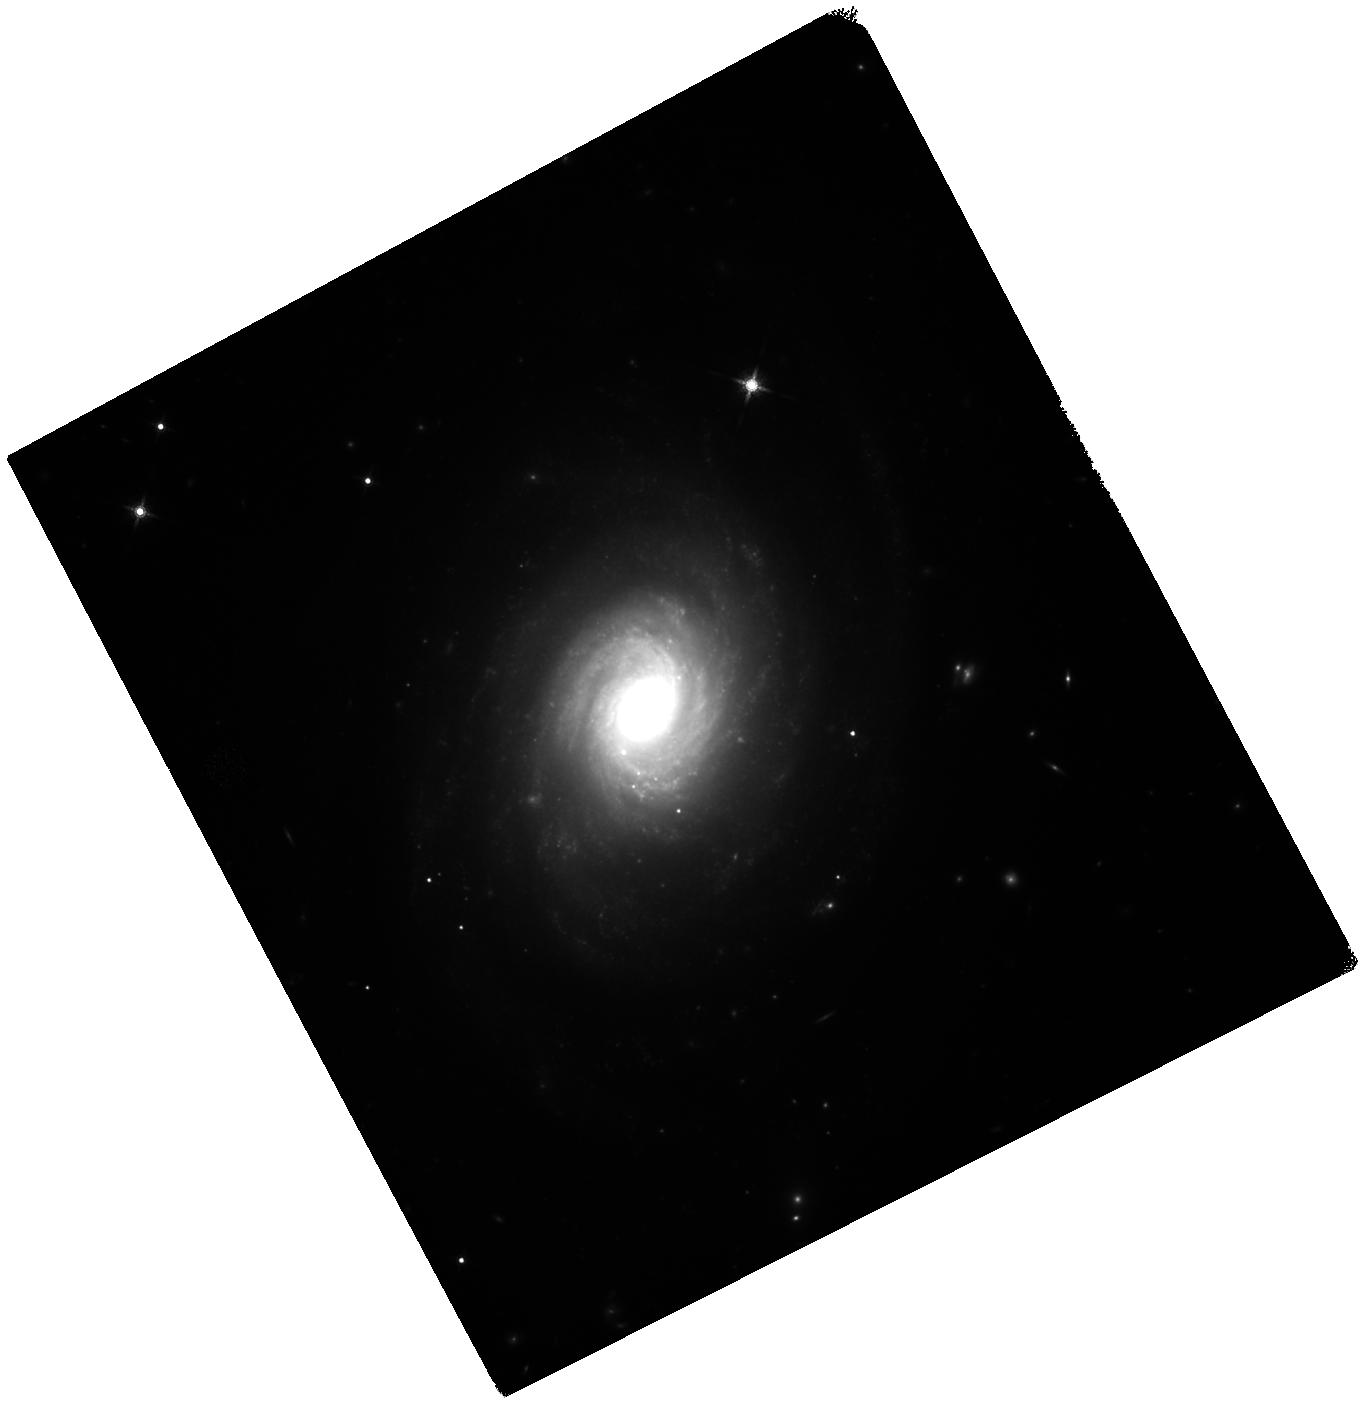
Target: NGC-976
Instrument: WFC3/IR
Filter: F160W
Exposure: 37 min
Observation ID: hst_16269_53_wfc3_ir_f160w_iedh53

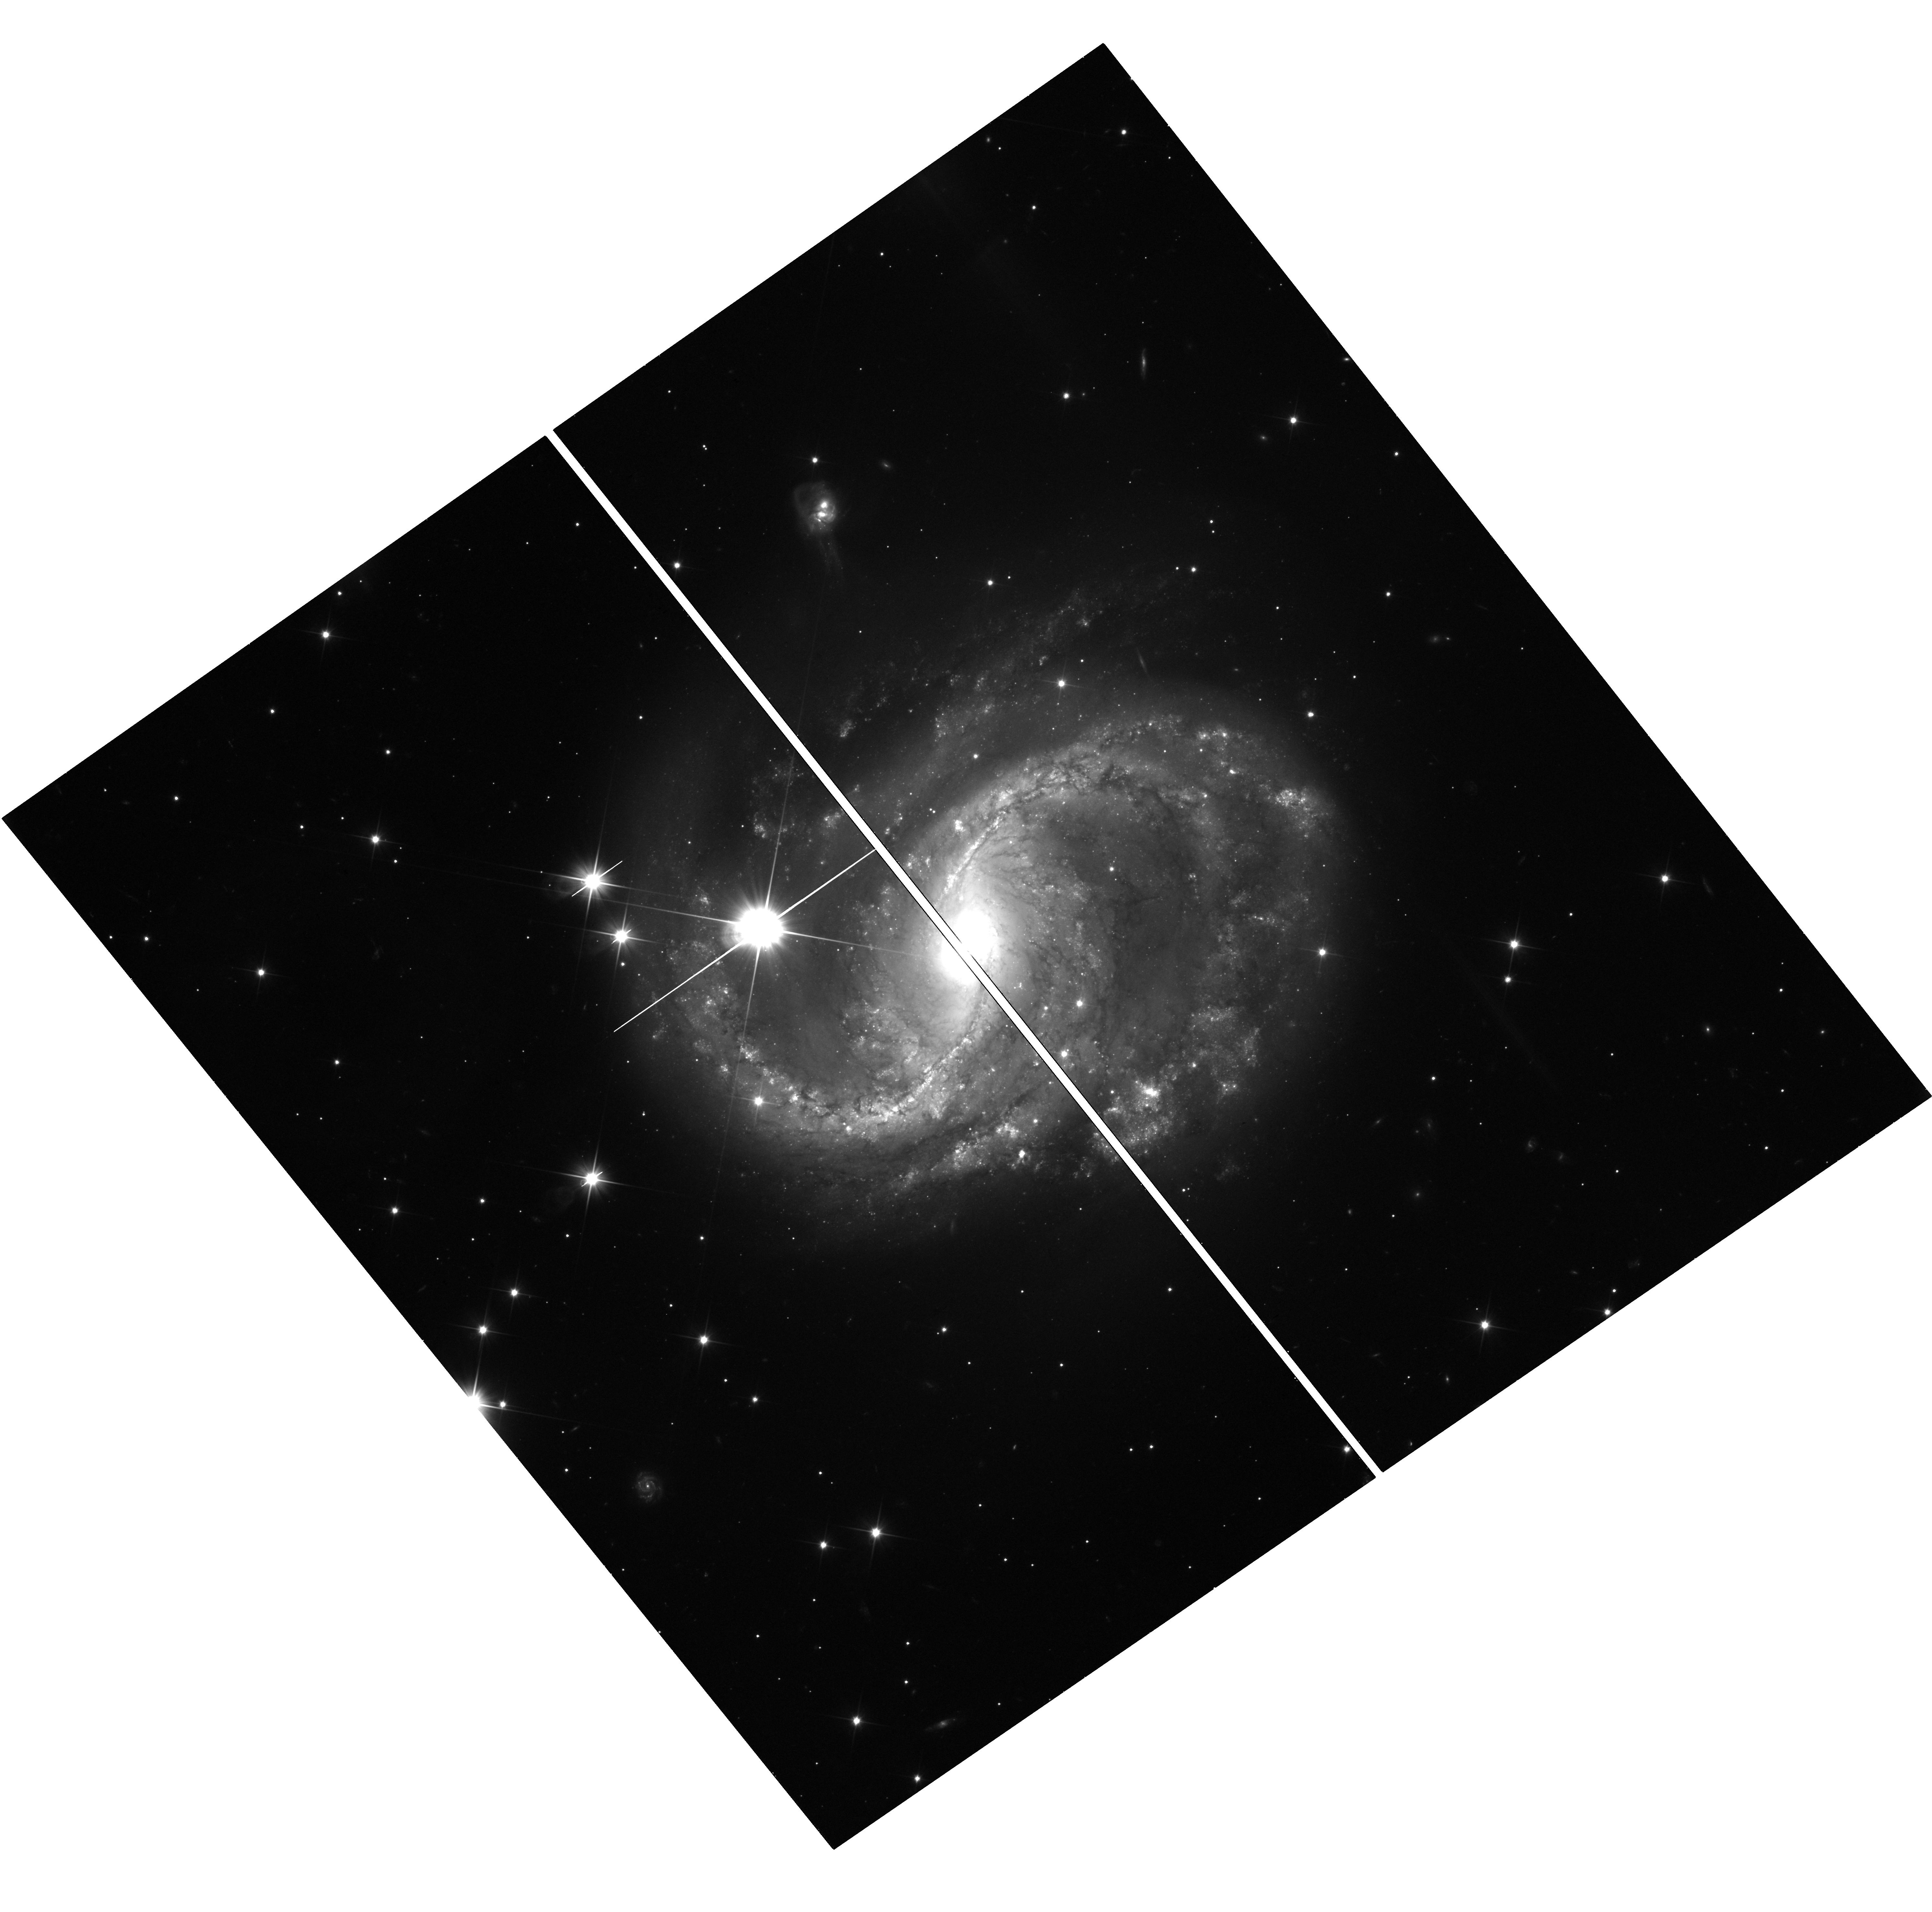
Target: NGC-6956-UVIS
Instrument: WFC3/UVIS
Filter: F350LP
Exposure: 36 min
Observation ID: hst_16269_34_wfc3_uvis_f350lp_iedh34

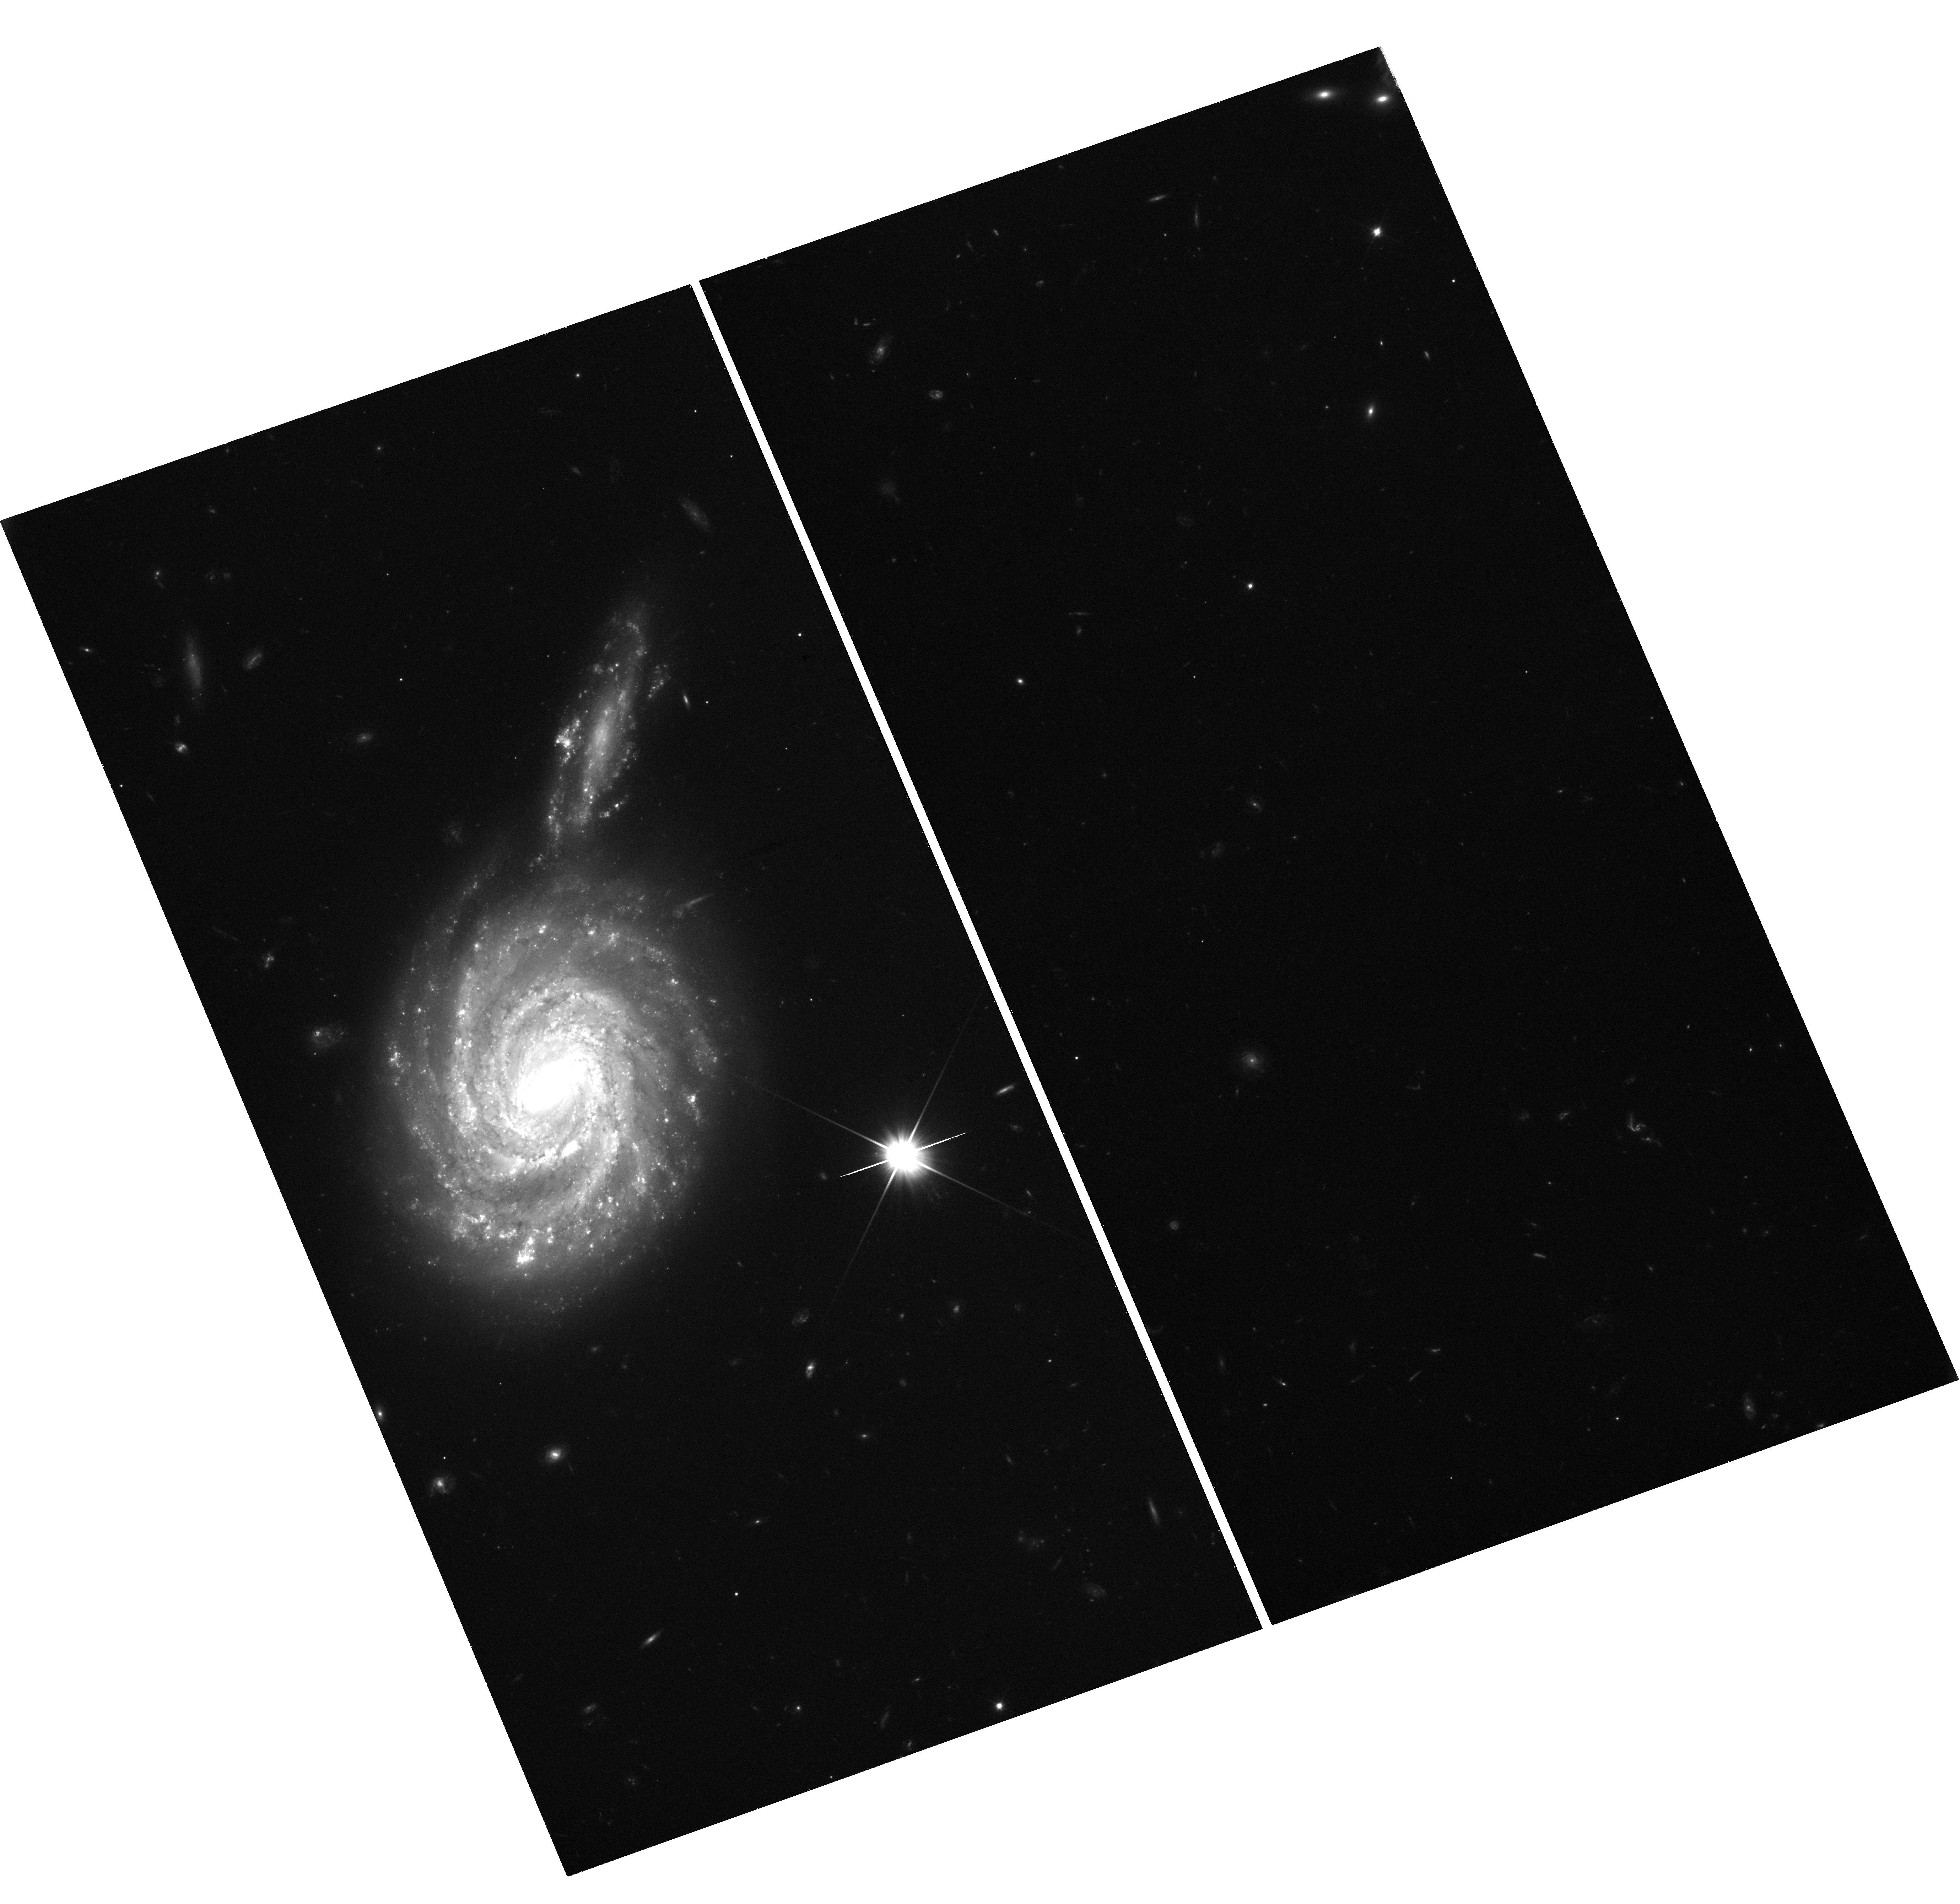
Target: NGC-105-UVIS
Instrument: WFC3/UVIS
Filter: F350LP
Exposure: 36 min
Observation ID: hst_16269_19_wfc3_uvis_f350lp_iedh19

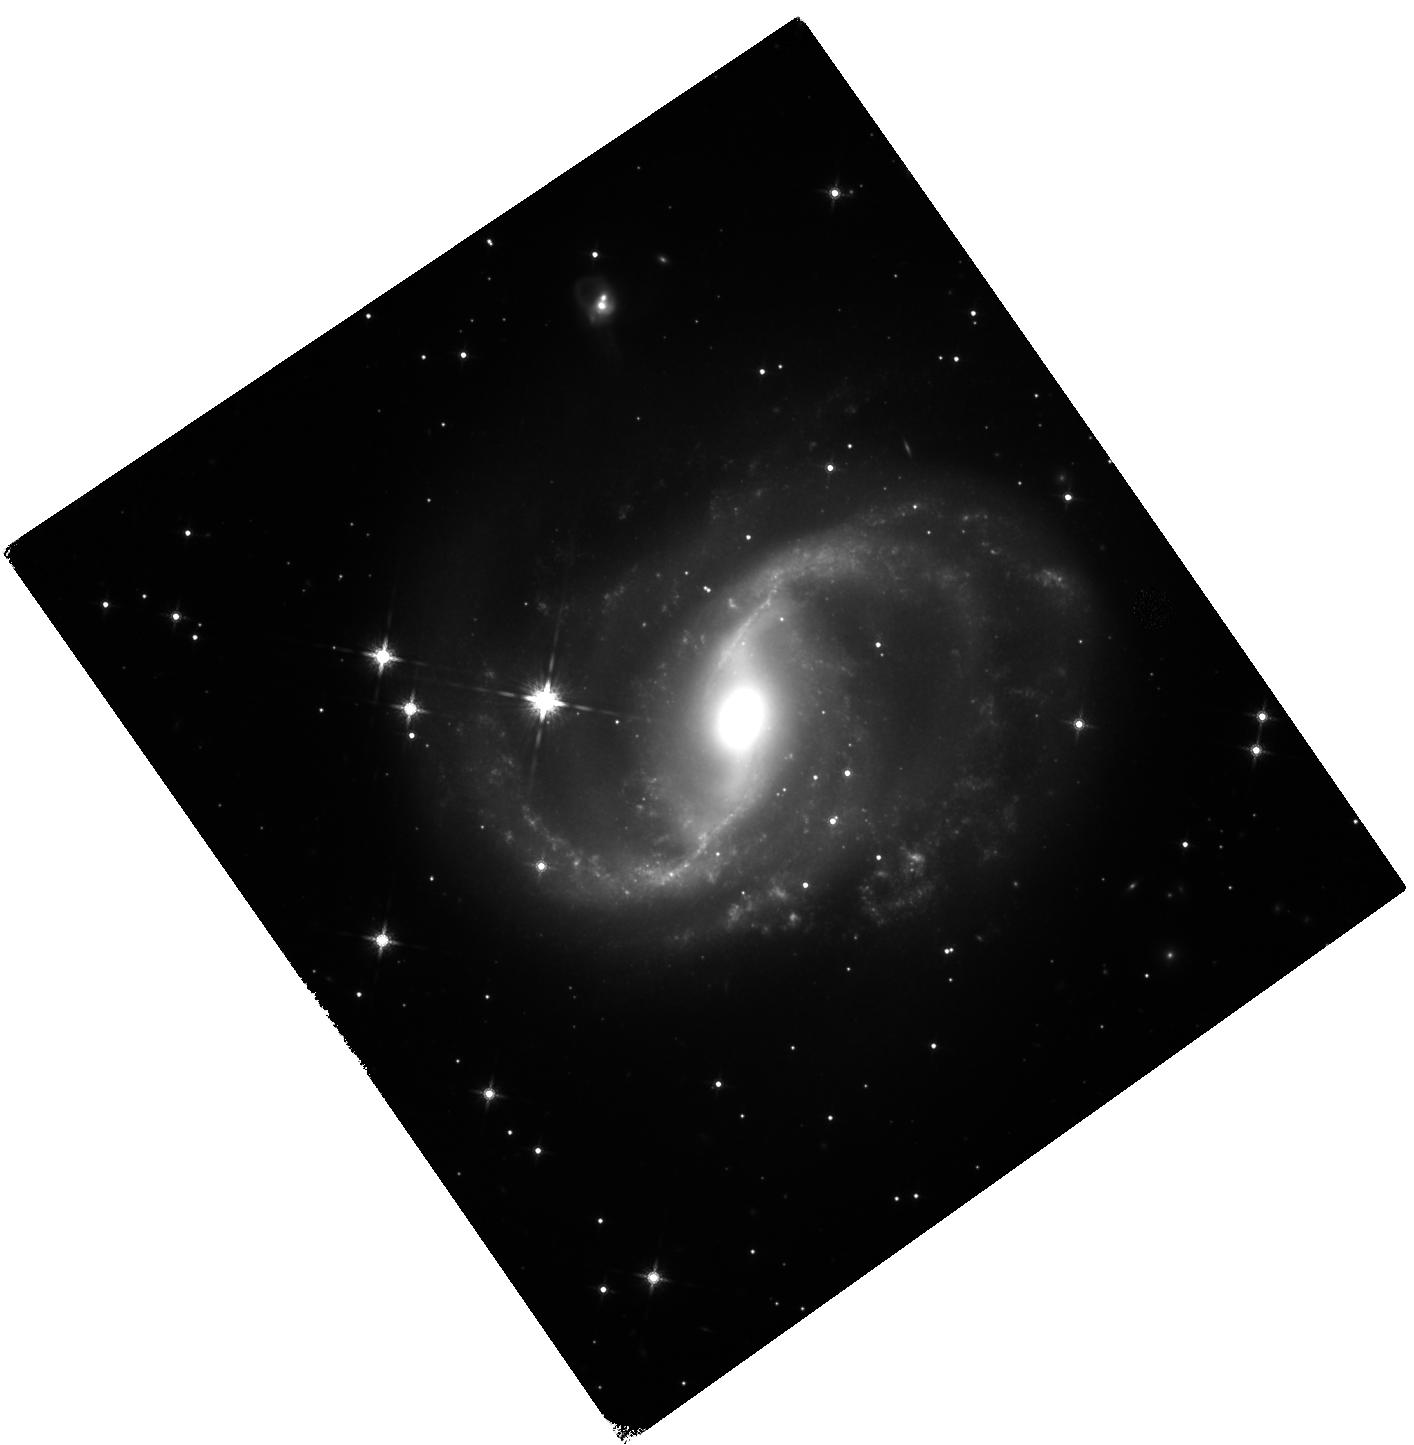
Target: NGC-6956
Instrument: WFC3/IR
Filter: F160W
Exposure: 37 min
Observation ID: hst_16269_34_wfc3_ir_f160w_iedh34

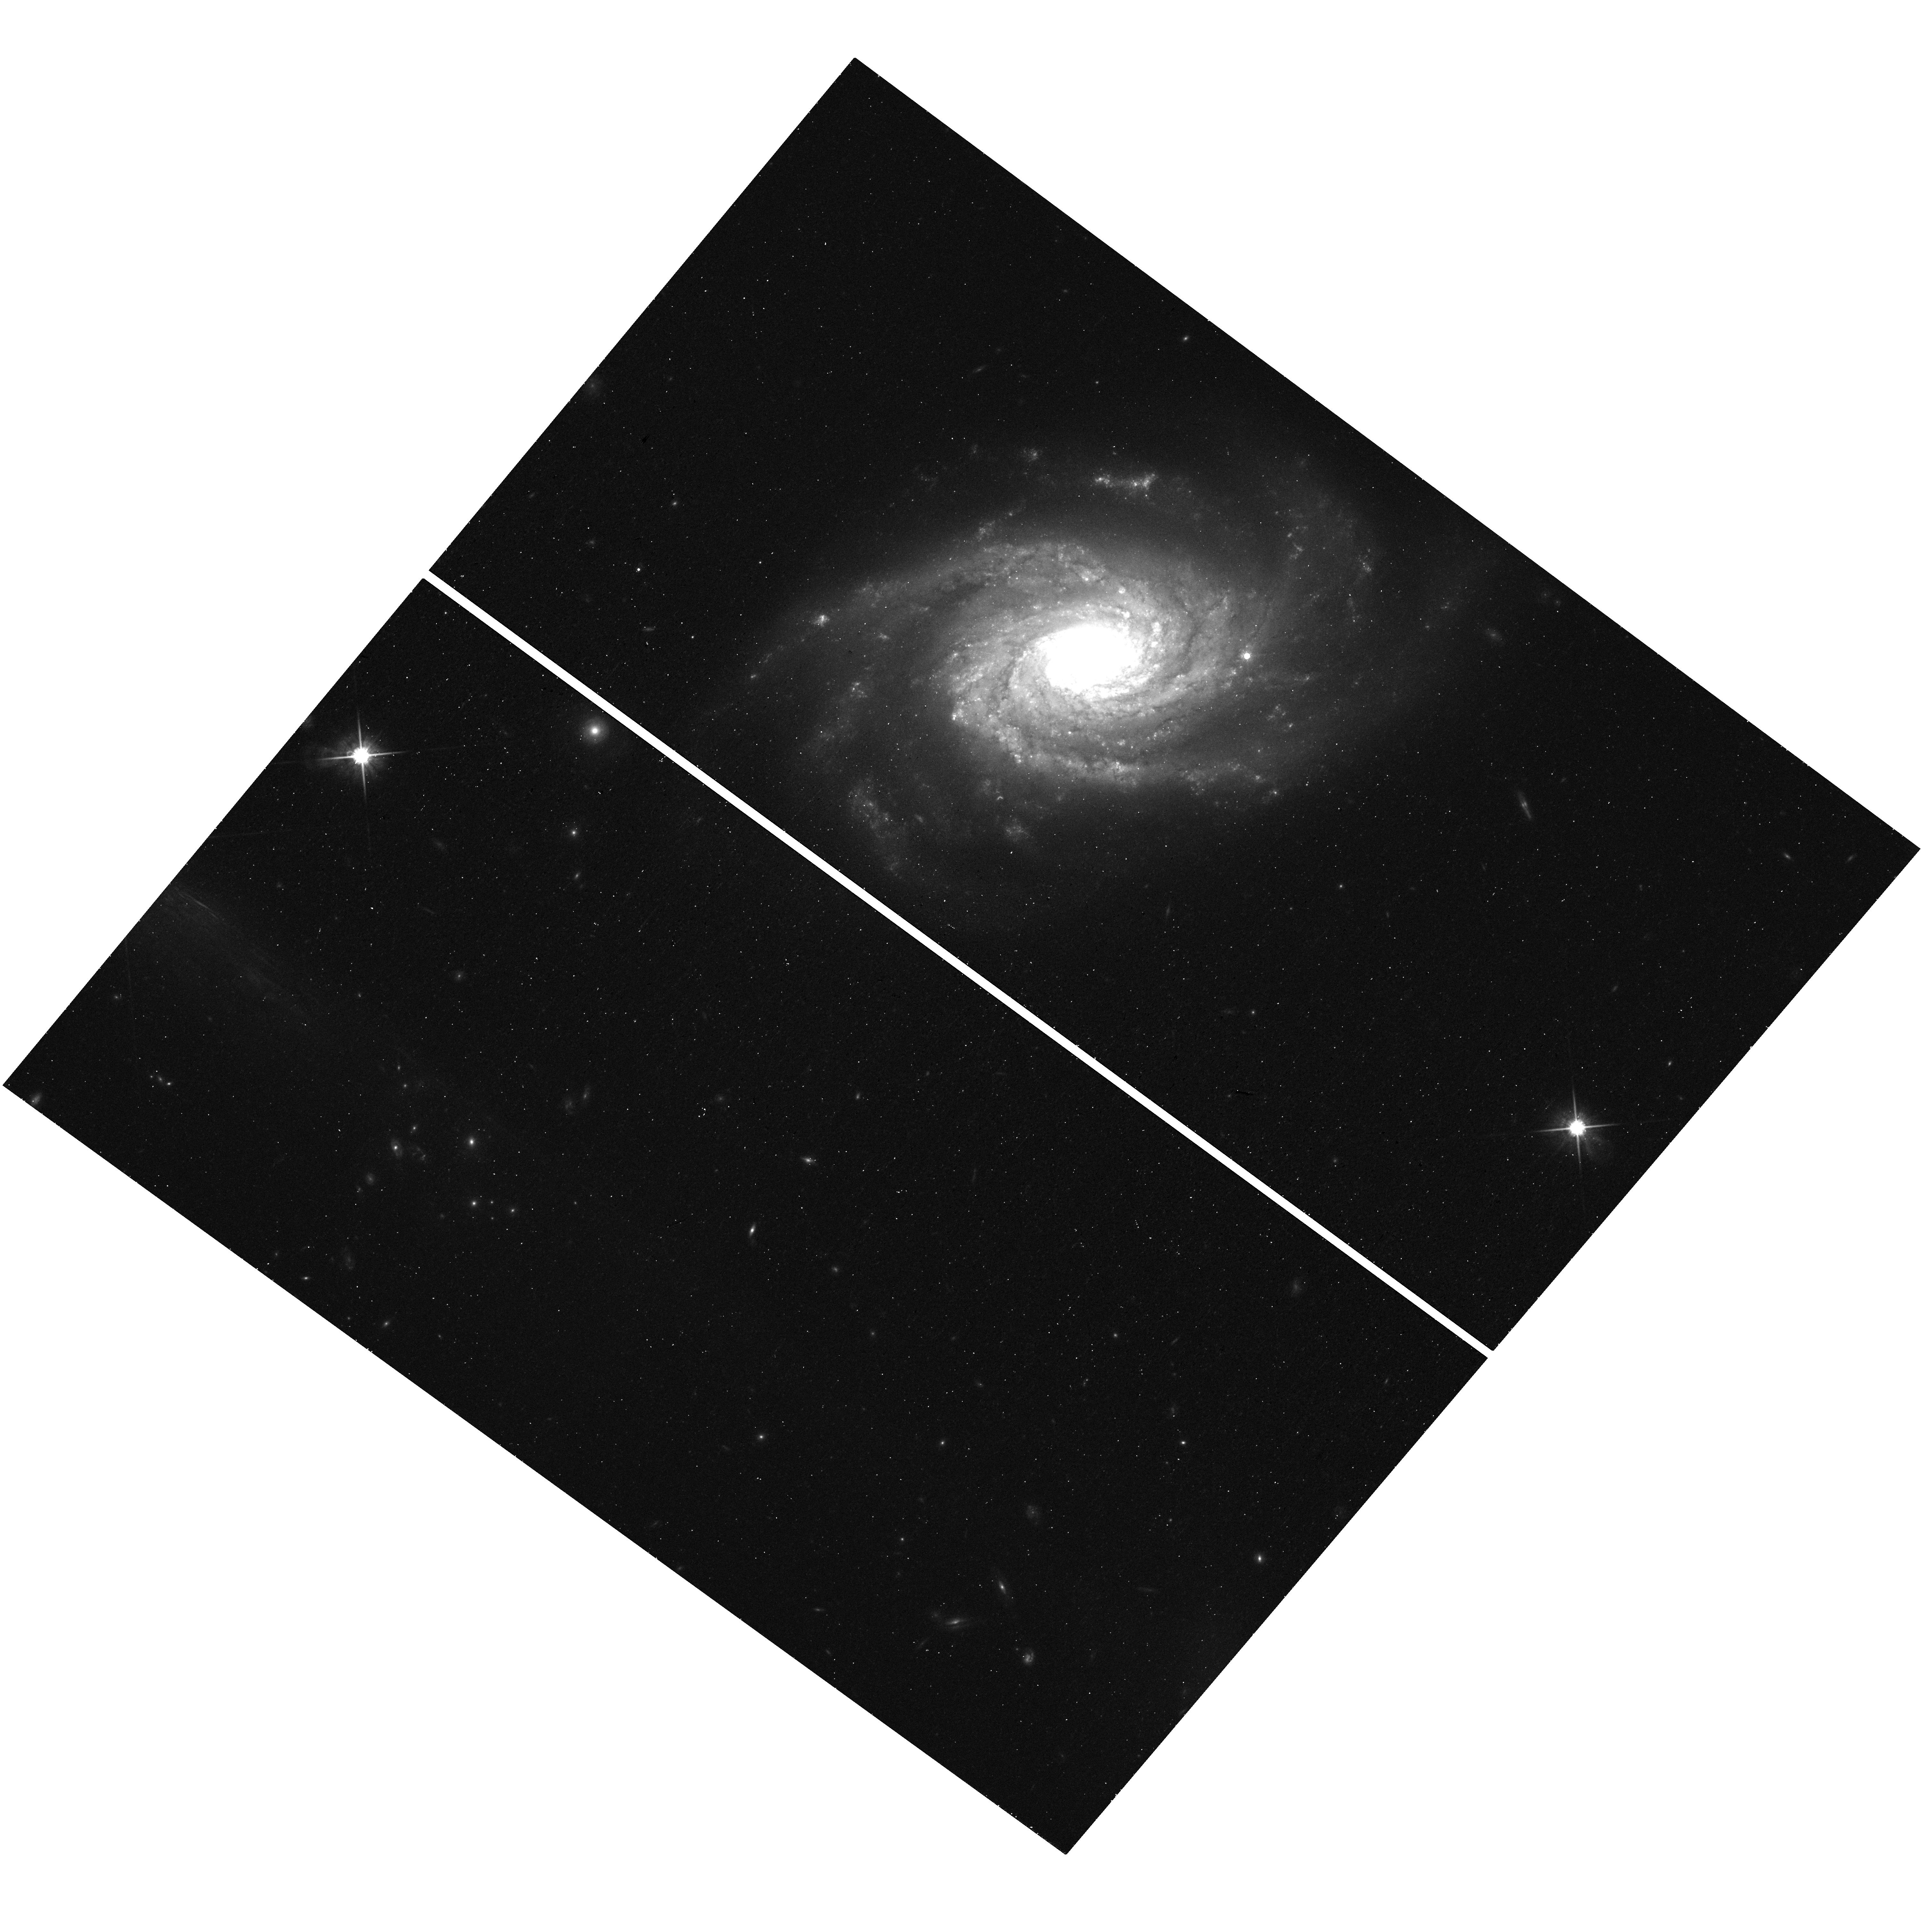
Target: ESO-478-6-UVIS
Instrument: WFC3/UVIS
Filter: F814W
Exposure: 18 min
Observation ID: hst_16269_30_wfc3_uvis_f814w_iedh30

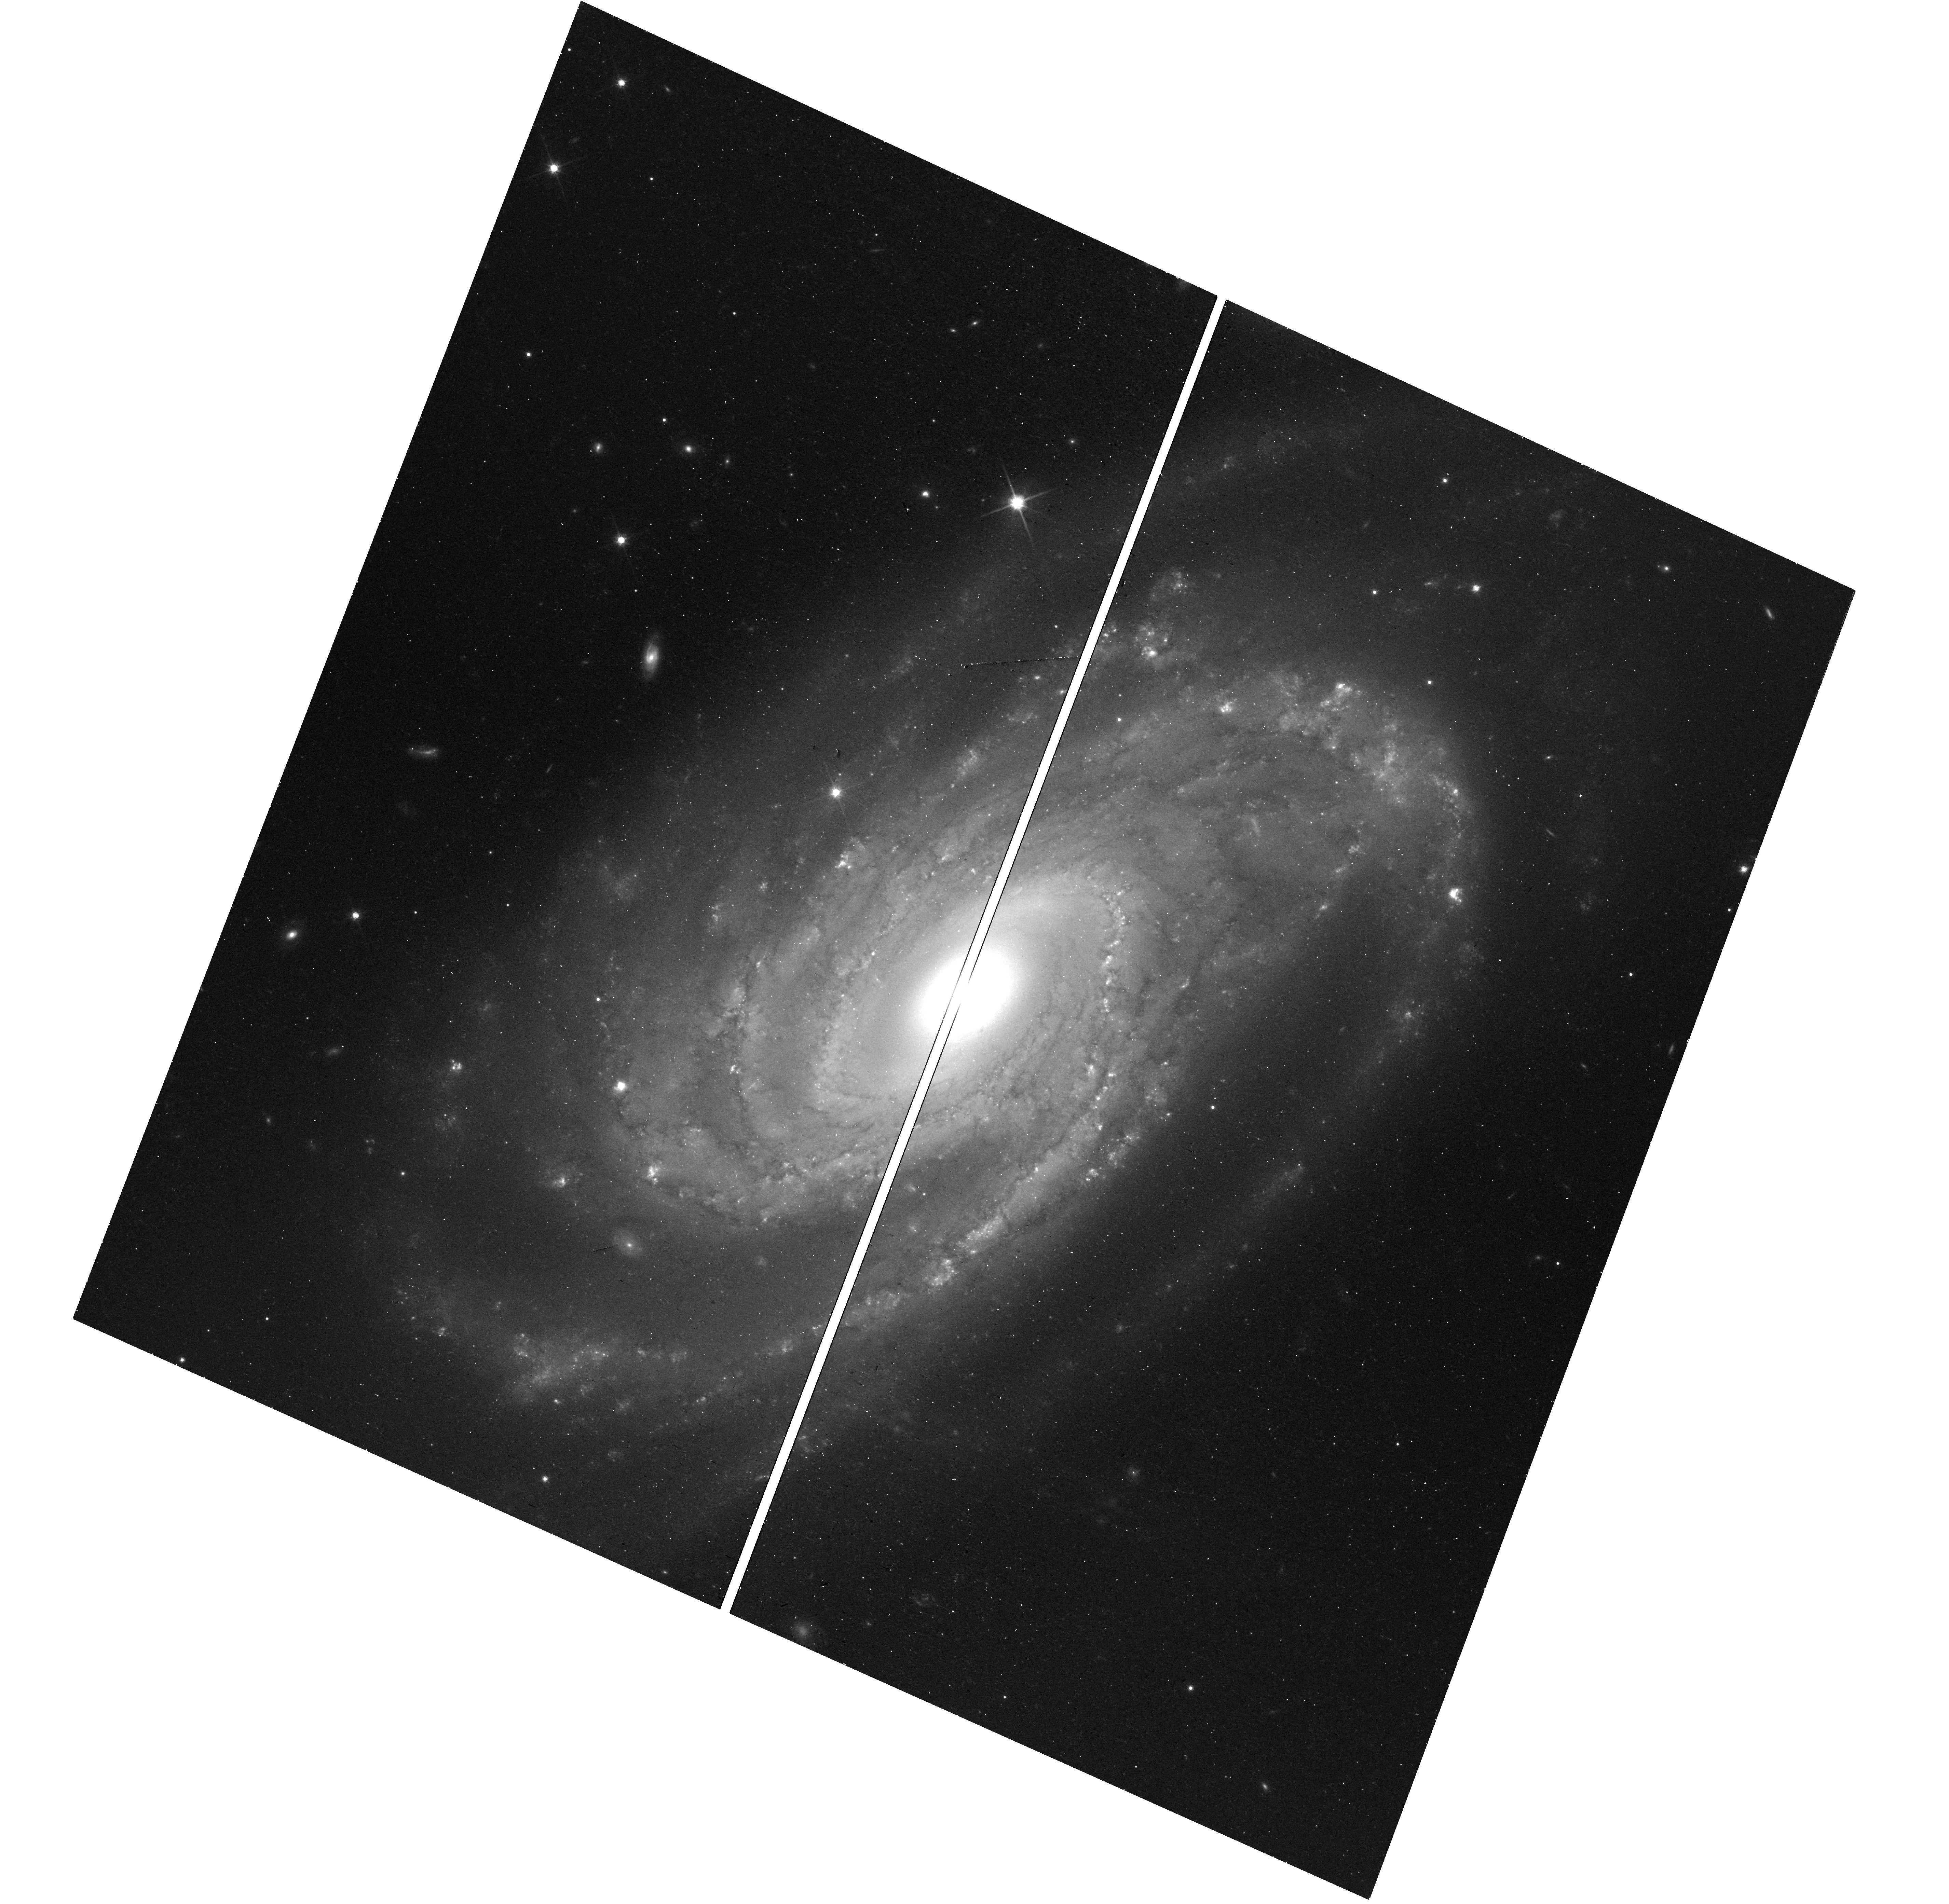
Target: NGC-7038
Instrument: WFC3/UVIS
Filter: F814W
Exposure: 18 min
Observation ID: hst_16269_06_wfc3_uvis_f814w_iedh06

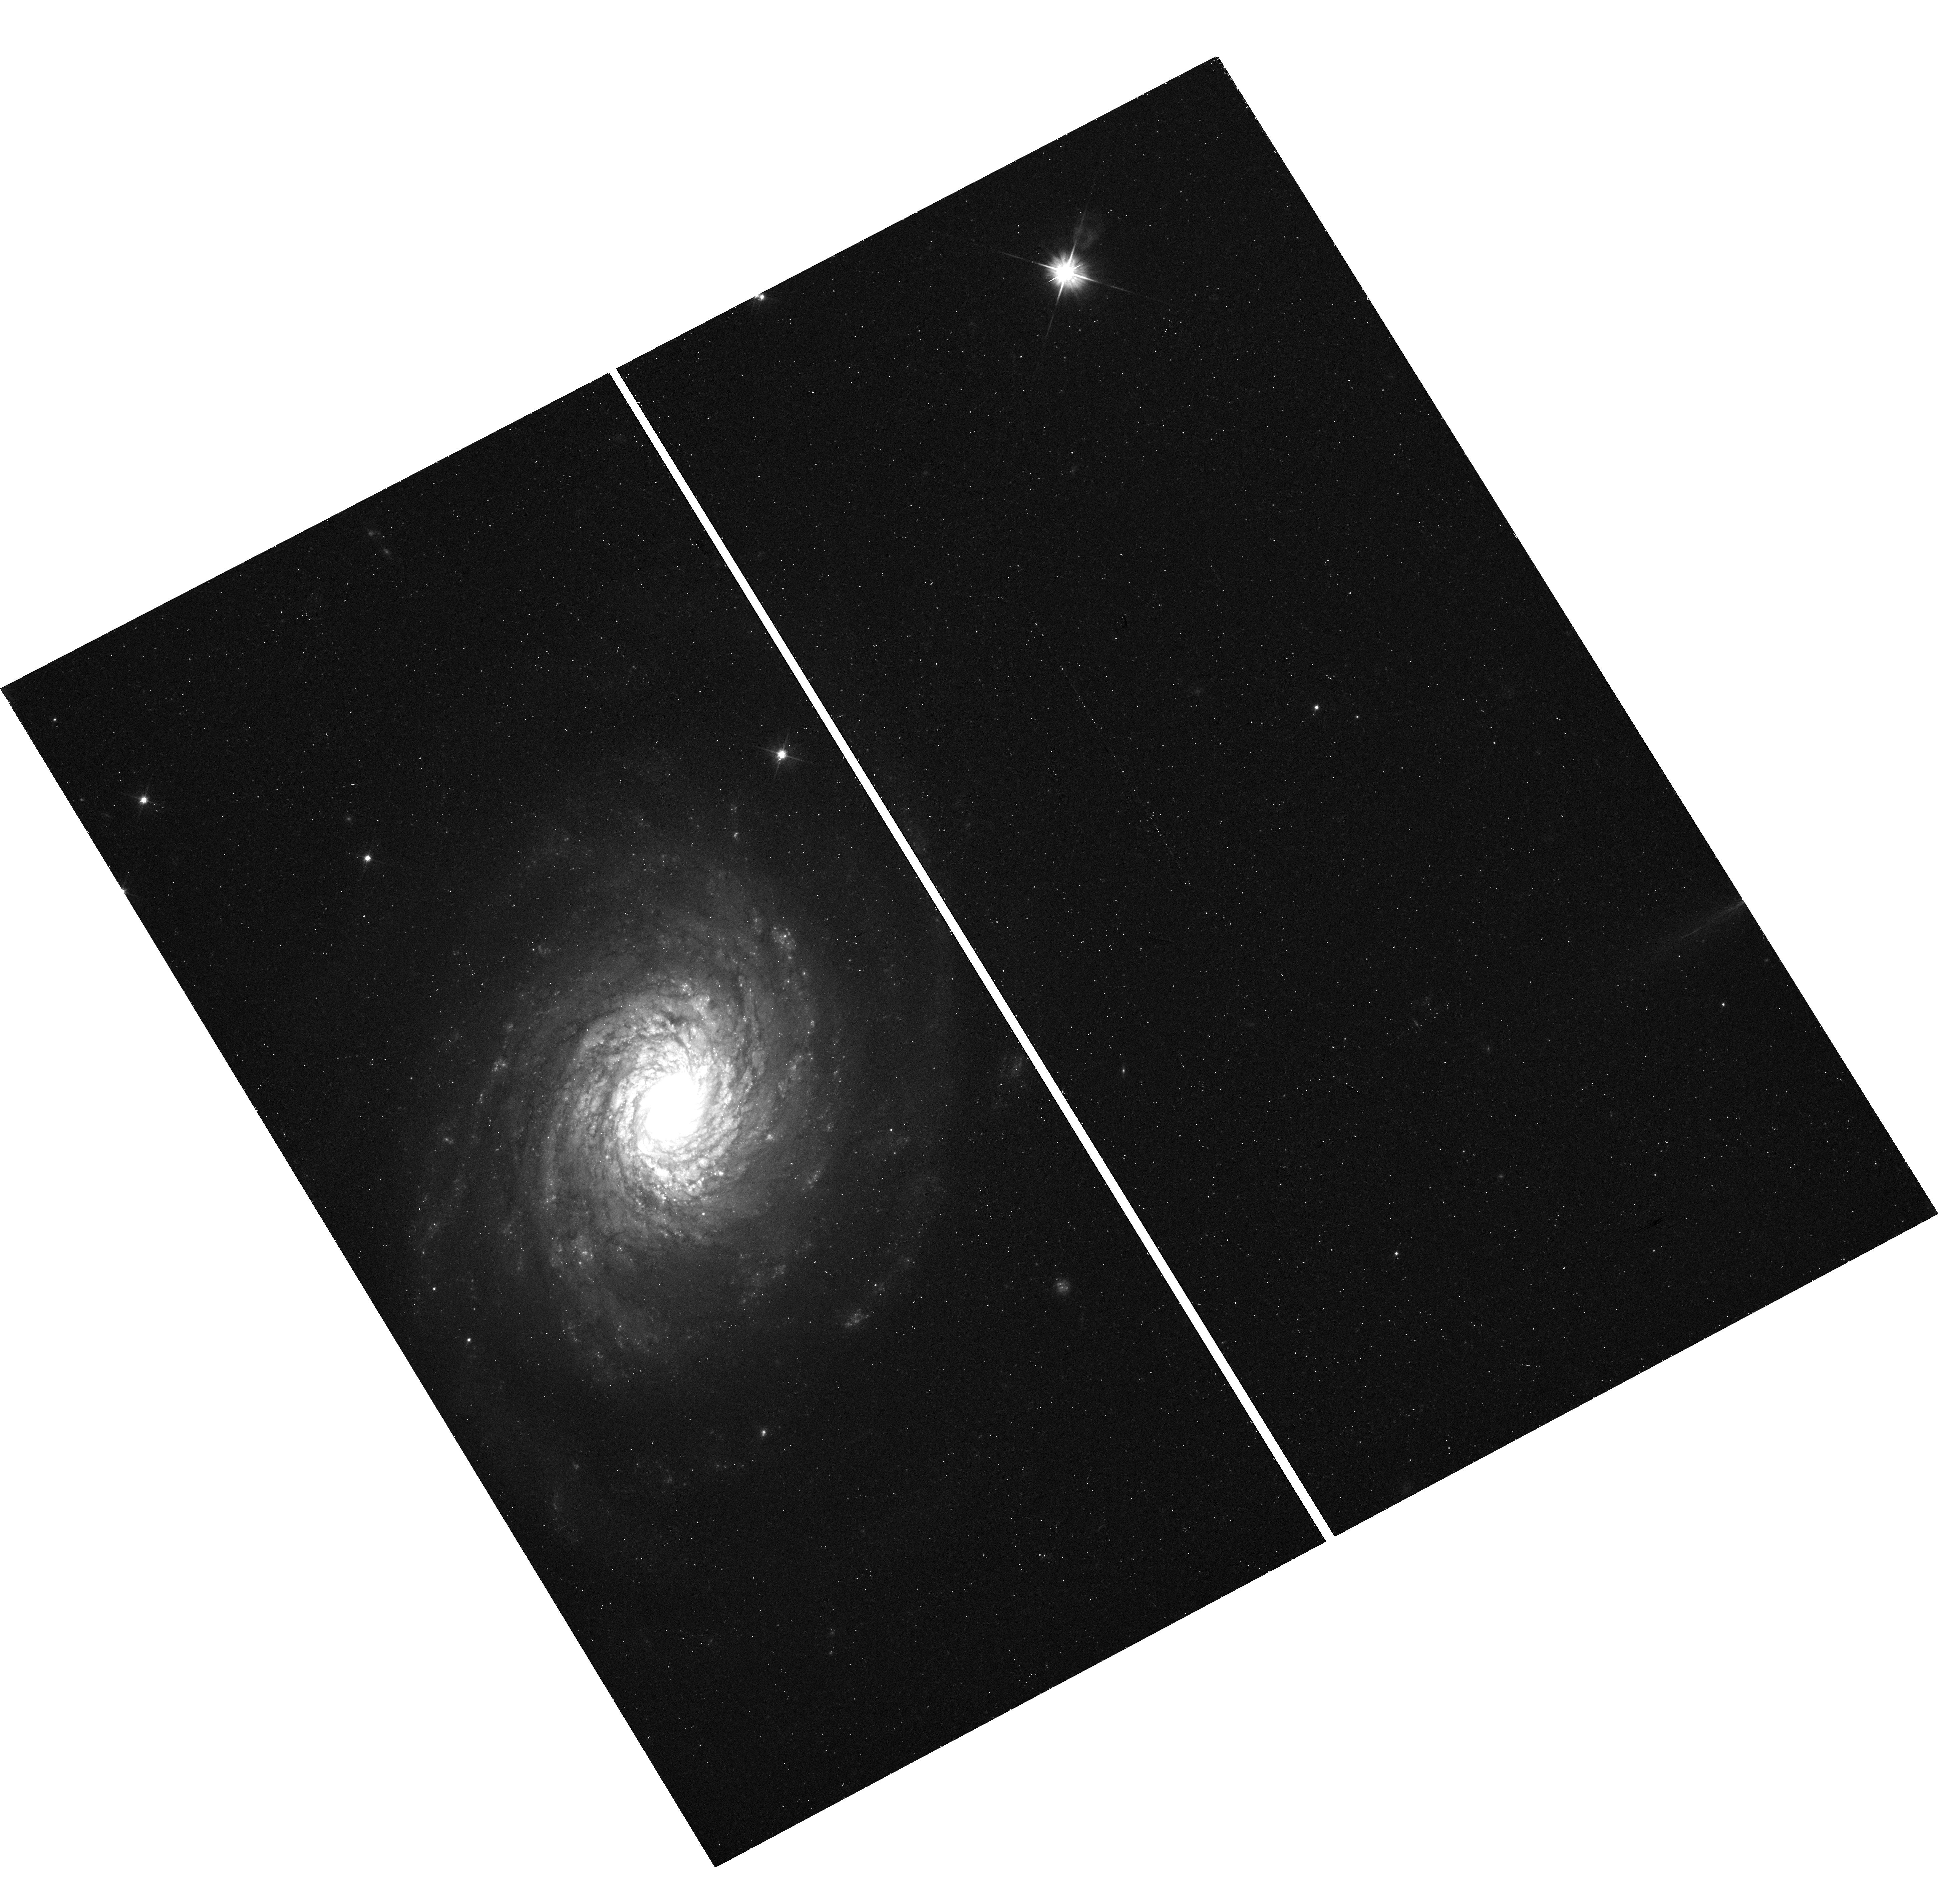
Target: NGC-976-UVIS
Instrument: WFC3/UVIS
Filter: F555W
Exposure: 18 min
Observation ID: hst_16269_54_wfc3_uvis_f555w_iedh54

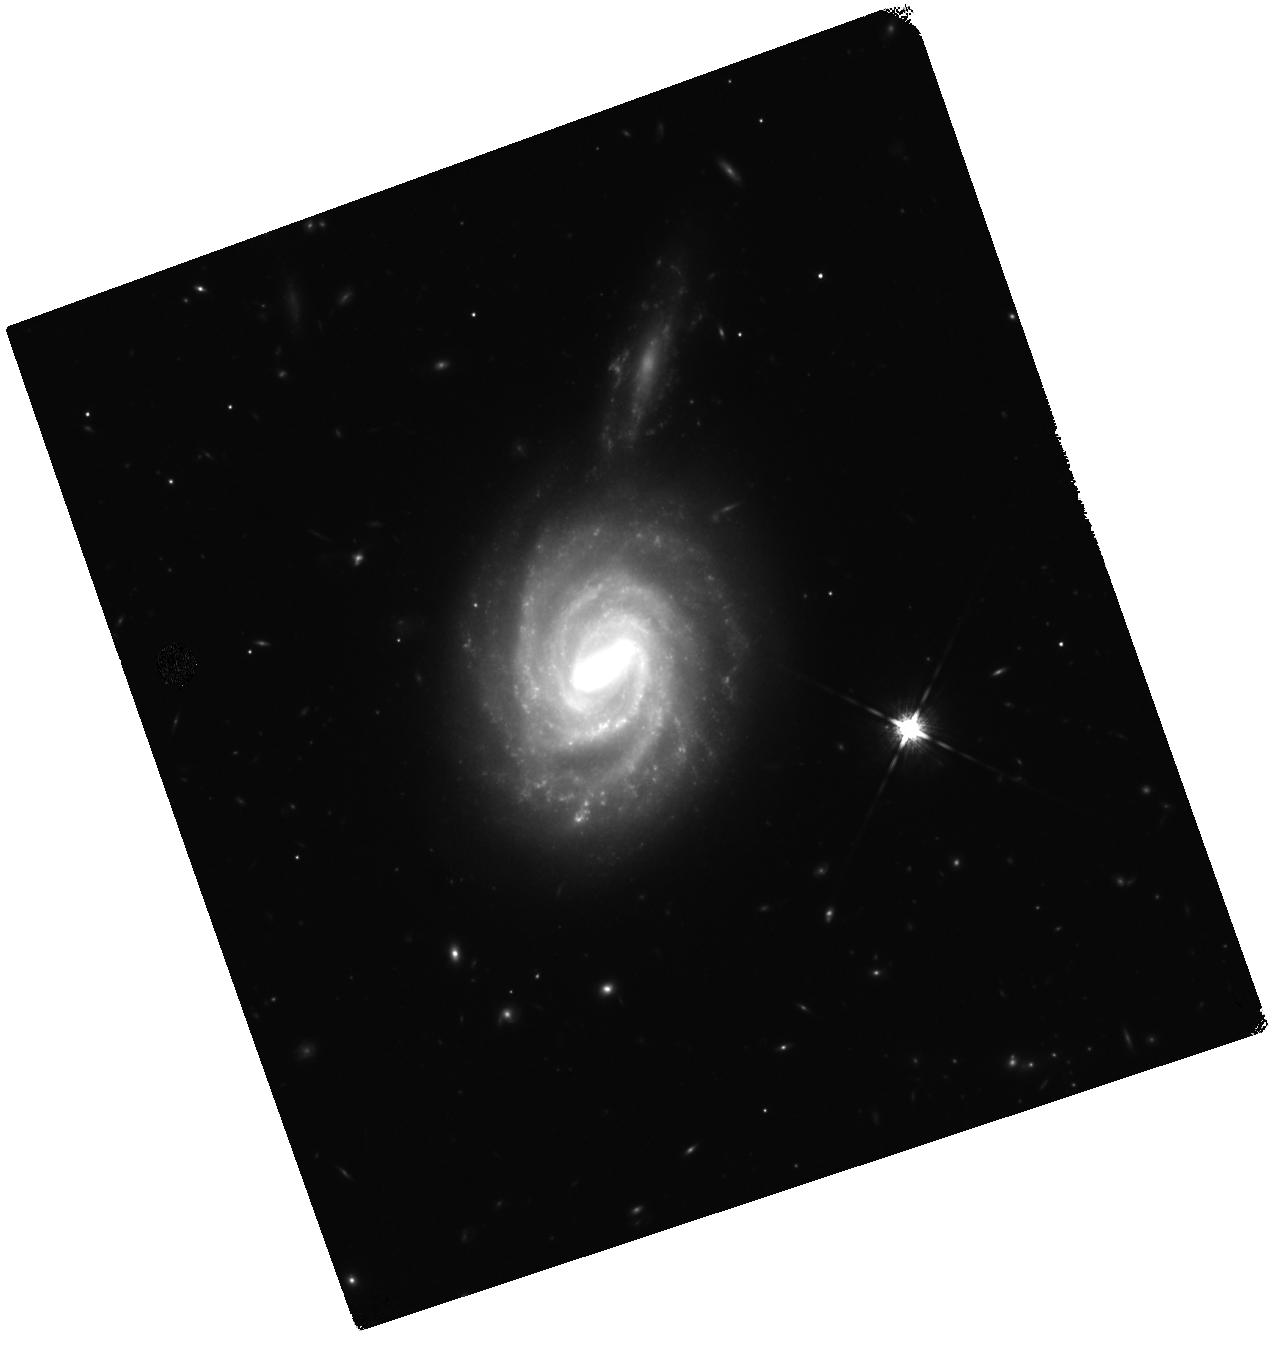
Target: NGC-105
Instrument: WFC3/IR
Filter: F160W
Exposure: 37 min
Observation ID: hst_16269_14_wfc3_ir_f160w_iedh14

Tension at the Breaking Point: Uncovering New Physics Through a Two-Rung Distance Ladder Measurement of the Hubble Constant (PI: Jones, David Oscar)

Tension in the Hubble constant (H_0) is reaching the point of no return, with nearly a dozen re-analyses and semi-independent measurements confirming that the present rate of cosmic expansion is faster than expected given early universe observations and the LambdaCDM model. The most precise values of H_0 measured using the local distance ladder are now discrepant at the 4.4-sigma level with those inferred from the early universe. The H_0 tension is by far the most convincing current evidence for physics beyond LambdaCDM, and could indicate dynamical dark energy, self-interacting neutrinos, or a new relativistic particle, among other possibilities. Only one component of the distance ladder still lacks sufficient independent verification: Type Ia Supernova (SN Ia) distances. It is imperative that we test this final rung of the ladder before declaring a discovery of new physics. We propose a new survey to obtain Cepheid distances for five highly star-forming galaxies in the Hubble flow to build a two-rung distance ladder without SNe Ia that will be able to measure H_0 with 3.2% uncertainty and, if the measurement agrees with current estimates, could verify H_0 tension at the 3-sigma confidence level. Our sample galaxies are also SN Ia hosts, allowing these observations to increase the precision of the baseline distance ladder method. Unlike current approaches, this new avenue to refine H_0 is not limited by the low rate of SN Ia in the local volume. This program will therefore open a new window to achieving the highest priority science goal identified by the HST and Fundamental Physics Working Group: the best possible measurement of H_0 in the remaining years of HST.